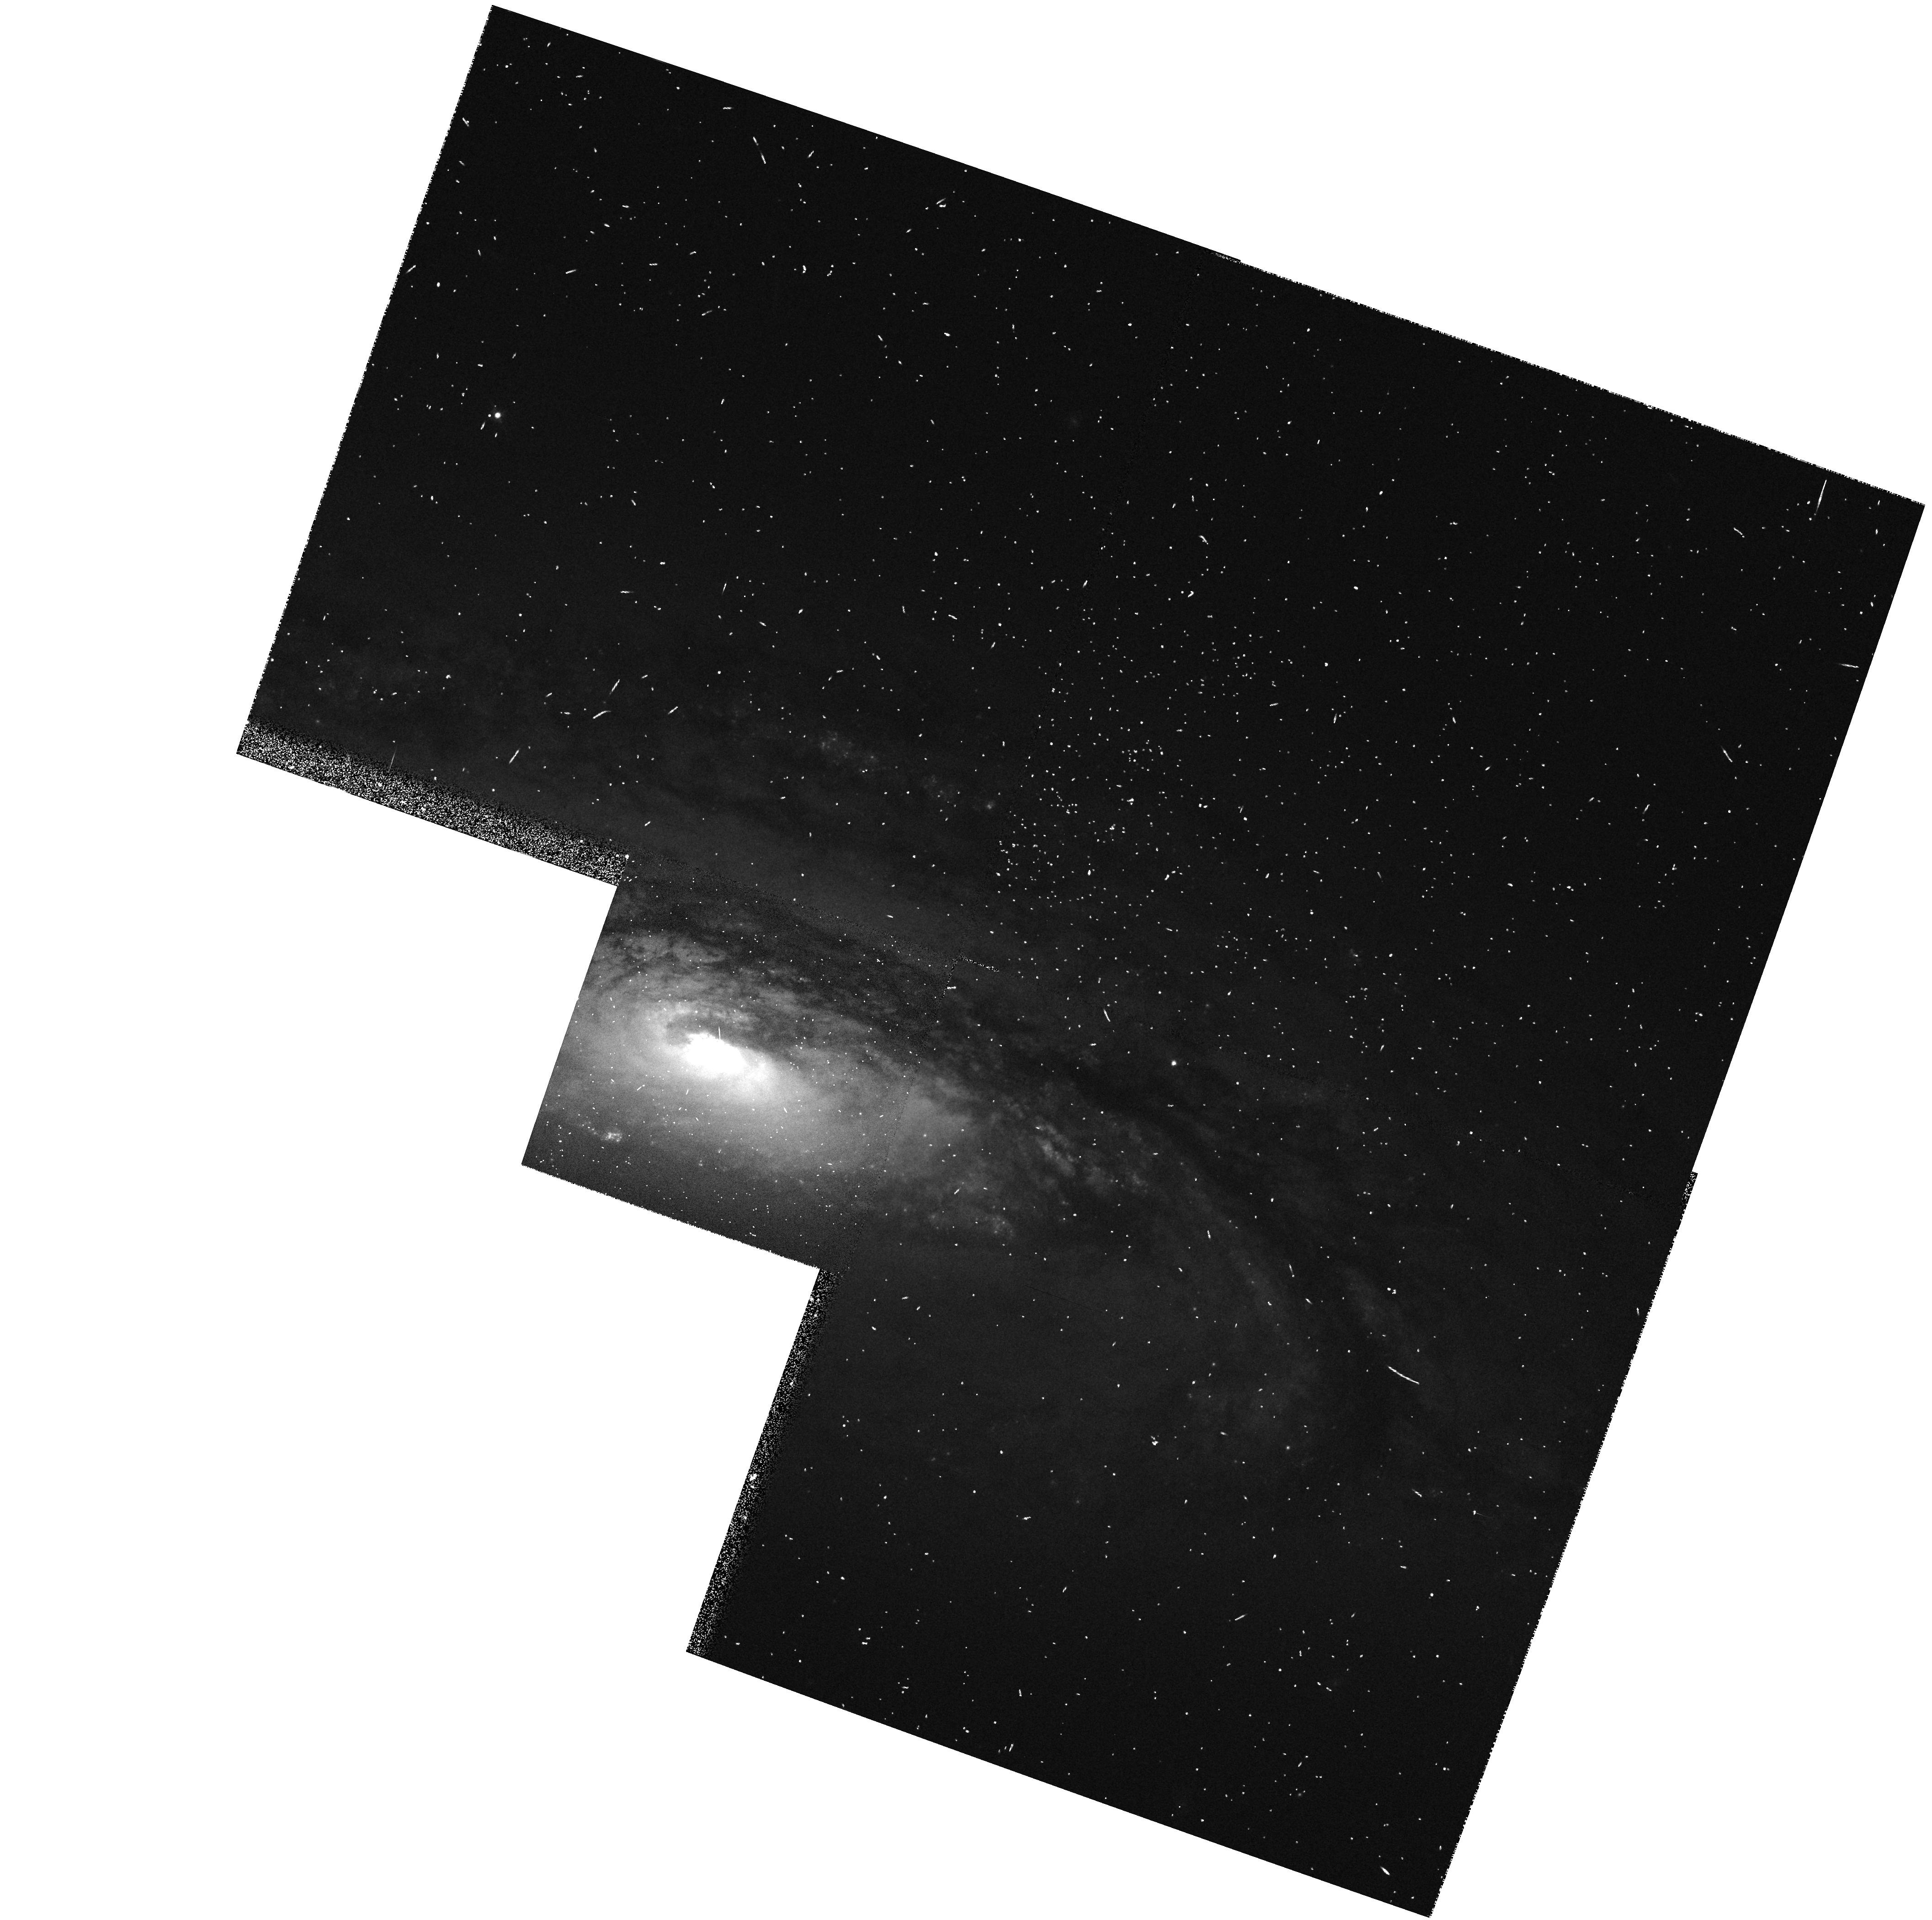
Target: NGC5005
Instrument: WFPC2/PC
Filter: F547M
Exposure: 4 min
Observation ID: hst_5419_0g_wfpc2_pc_f547m_u2ex0g

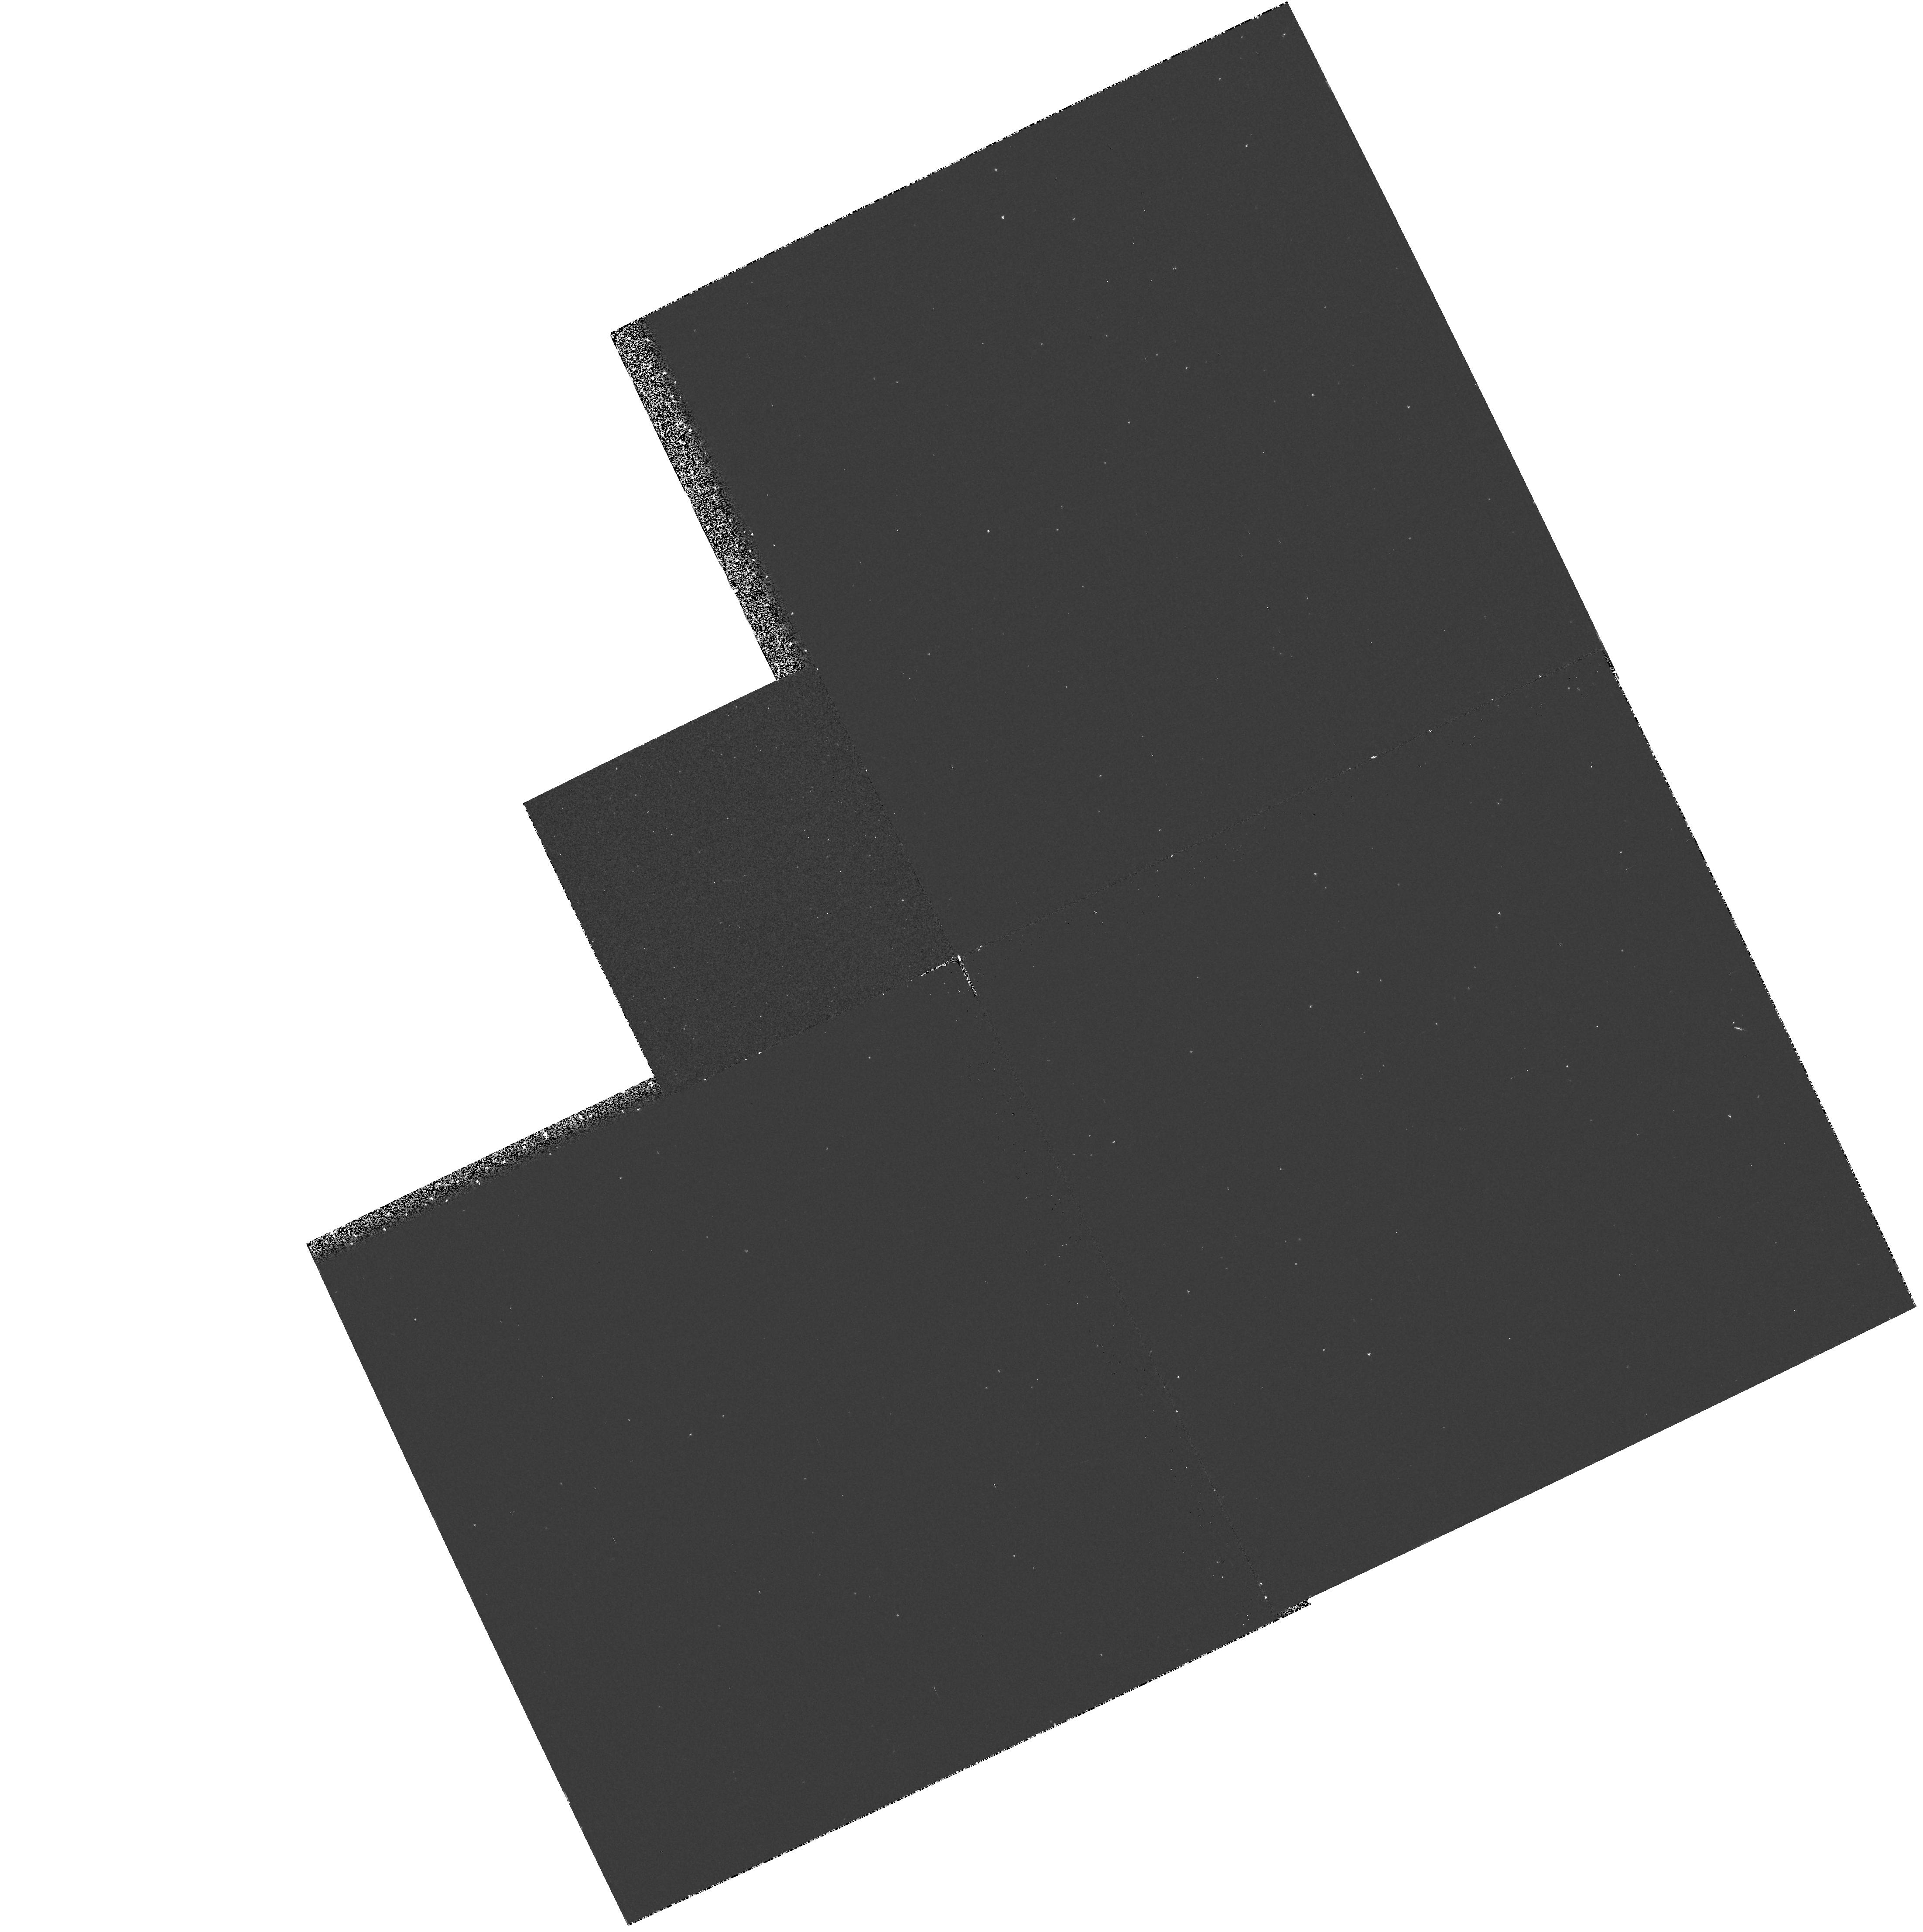
Target: NGC2655
Instrument: WFPC2/PC
Filter: F218W
Exposure: 27 min
Observation ID: hst_5419_02_wfpc2_pc_f218w_u2ex02

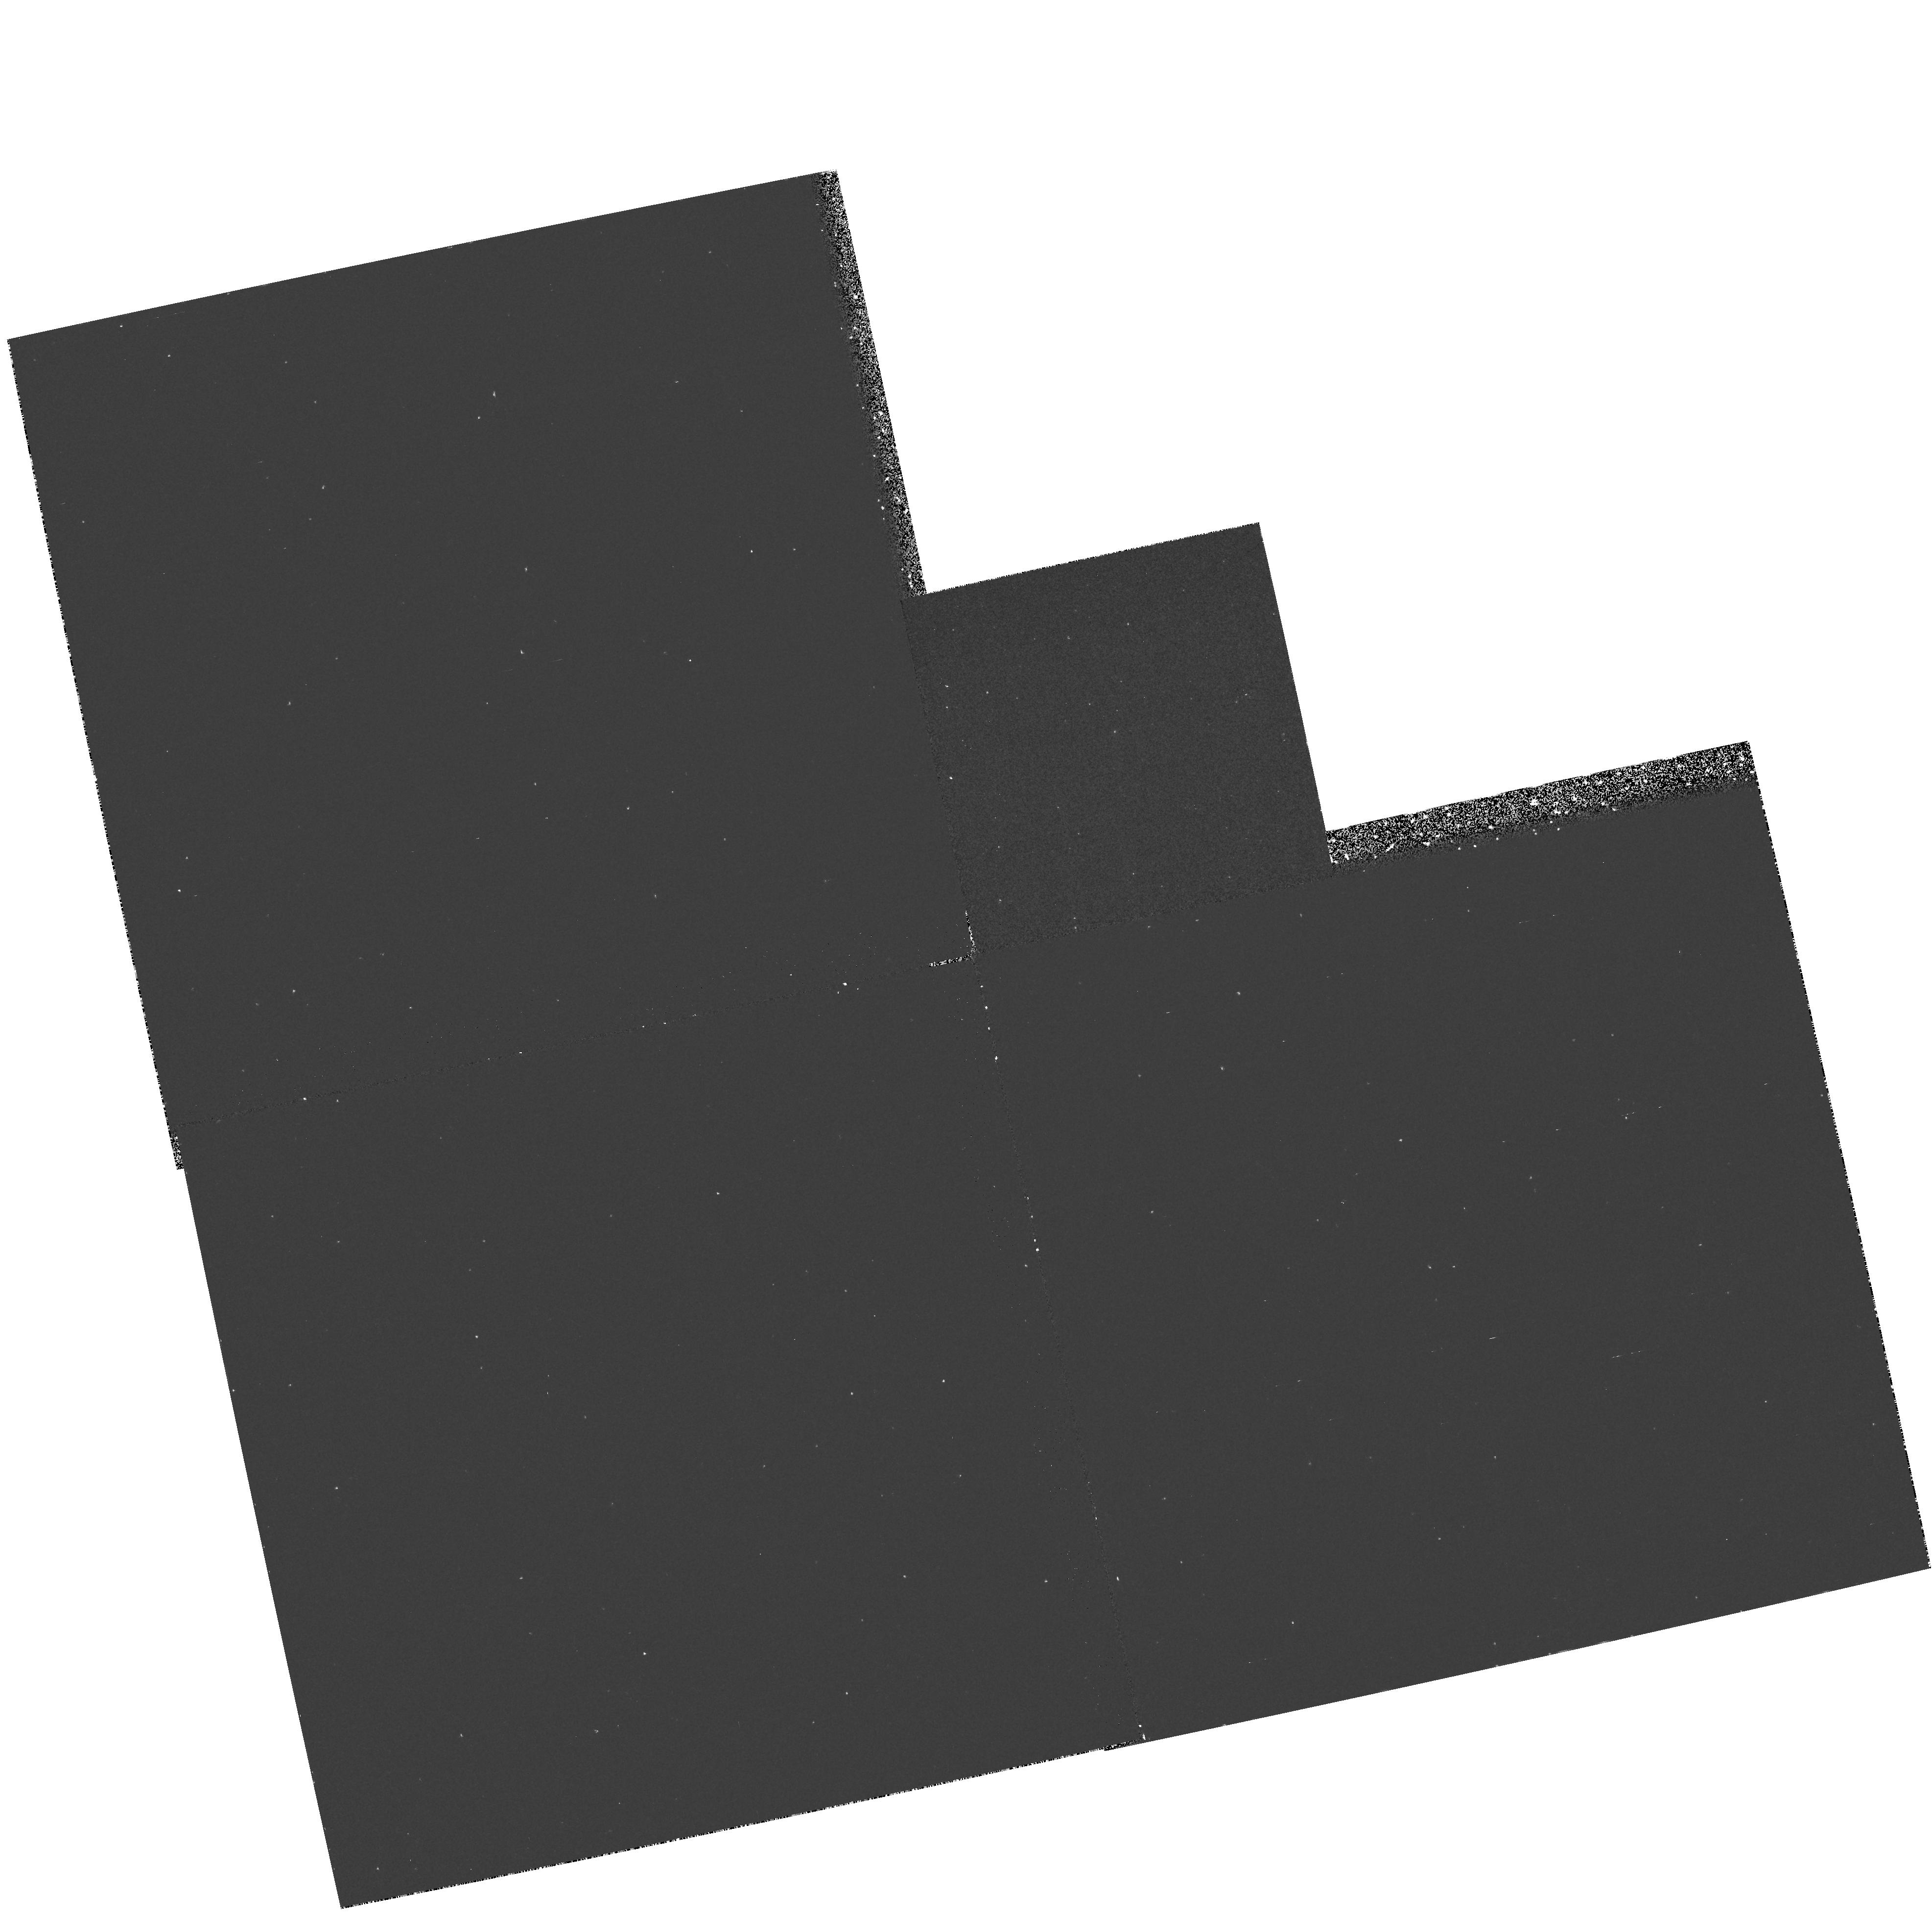
Target: NGC4203
Instrument: WFPC2/PC
Filter: F218W
Exposure: 30 min
Observation ID: hst_5419_0c_wfpc2_pc_f218w_u2ex0c

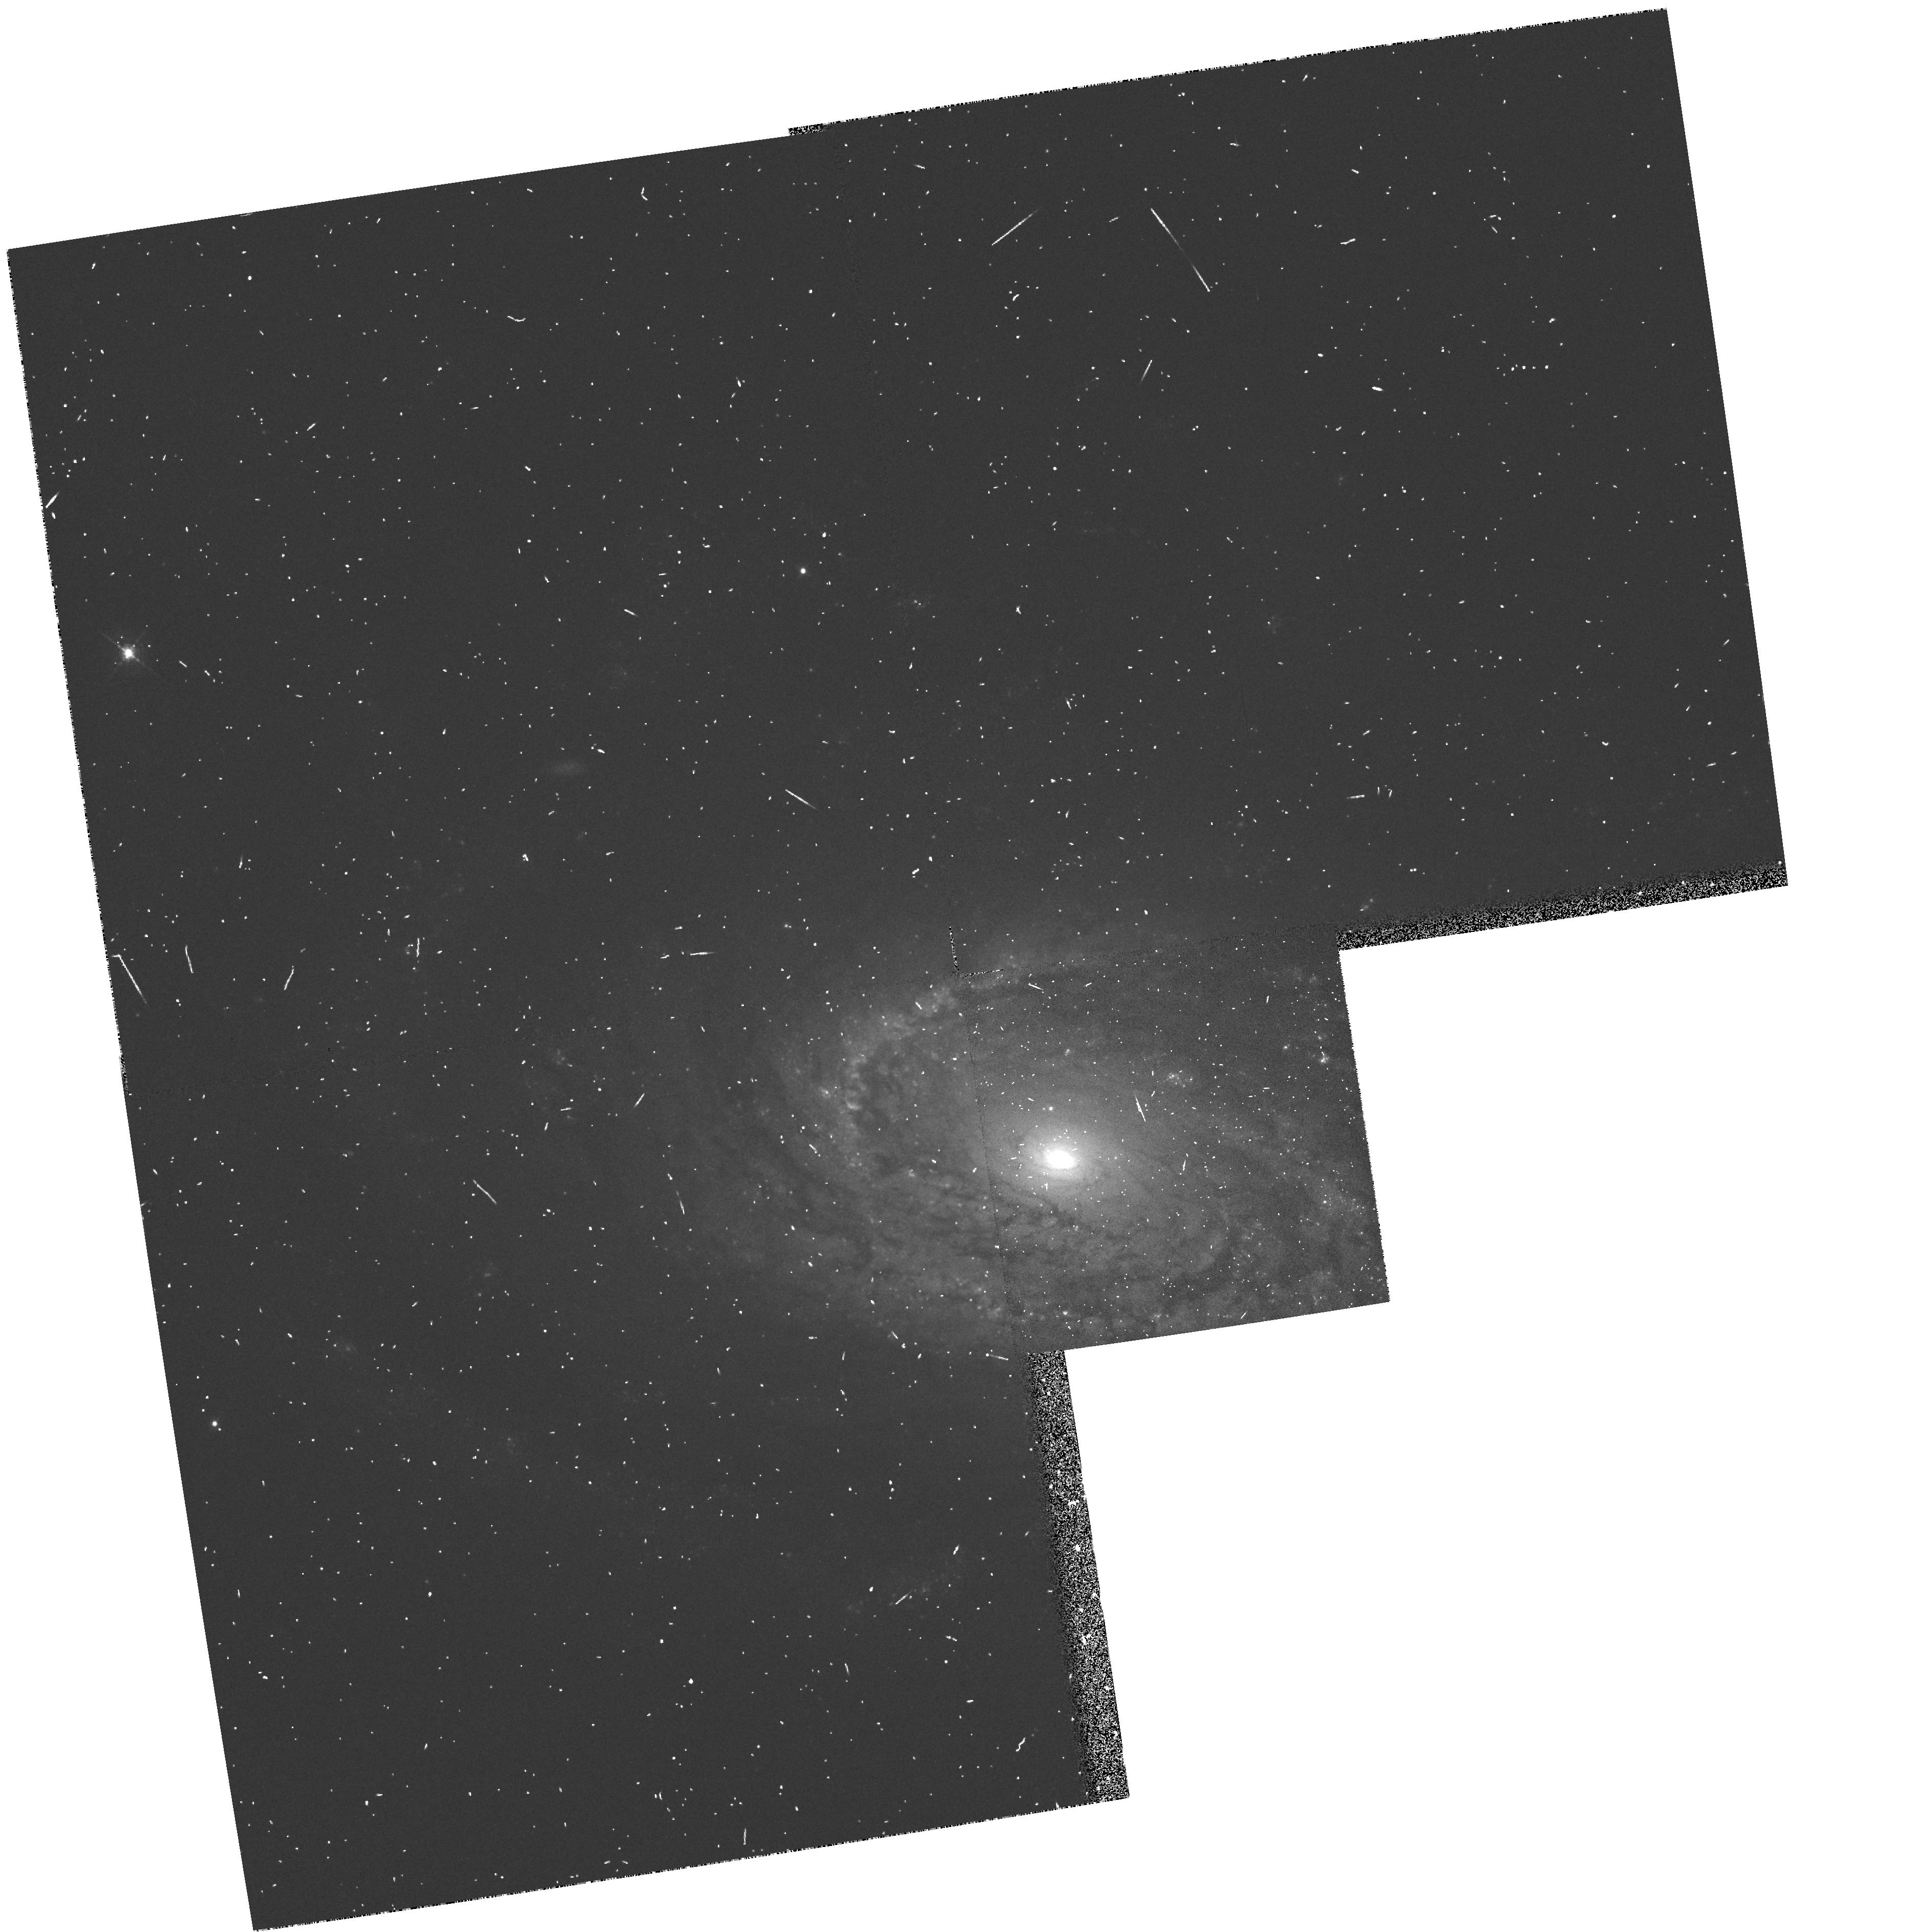
Target: NGC4651
Instrument: WFPC2/PC
Filter: F547M
Exposure: 5 min
Observation ID: hst_5419_0f_wfpc2_pc_f547m_u2ex0f

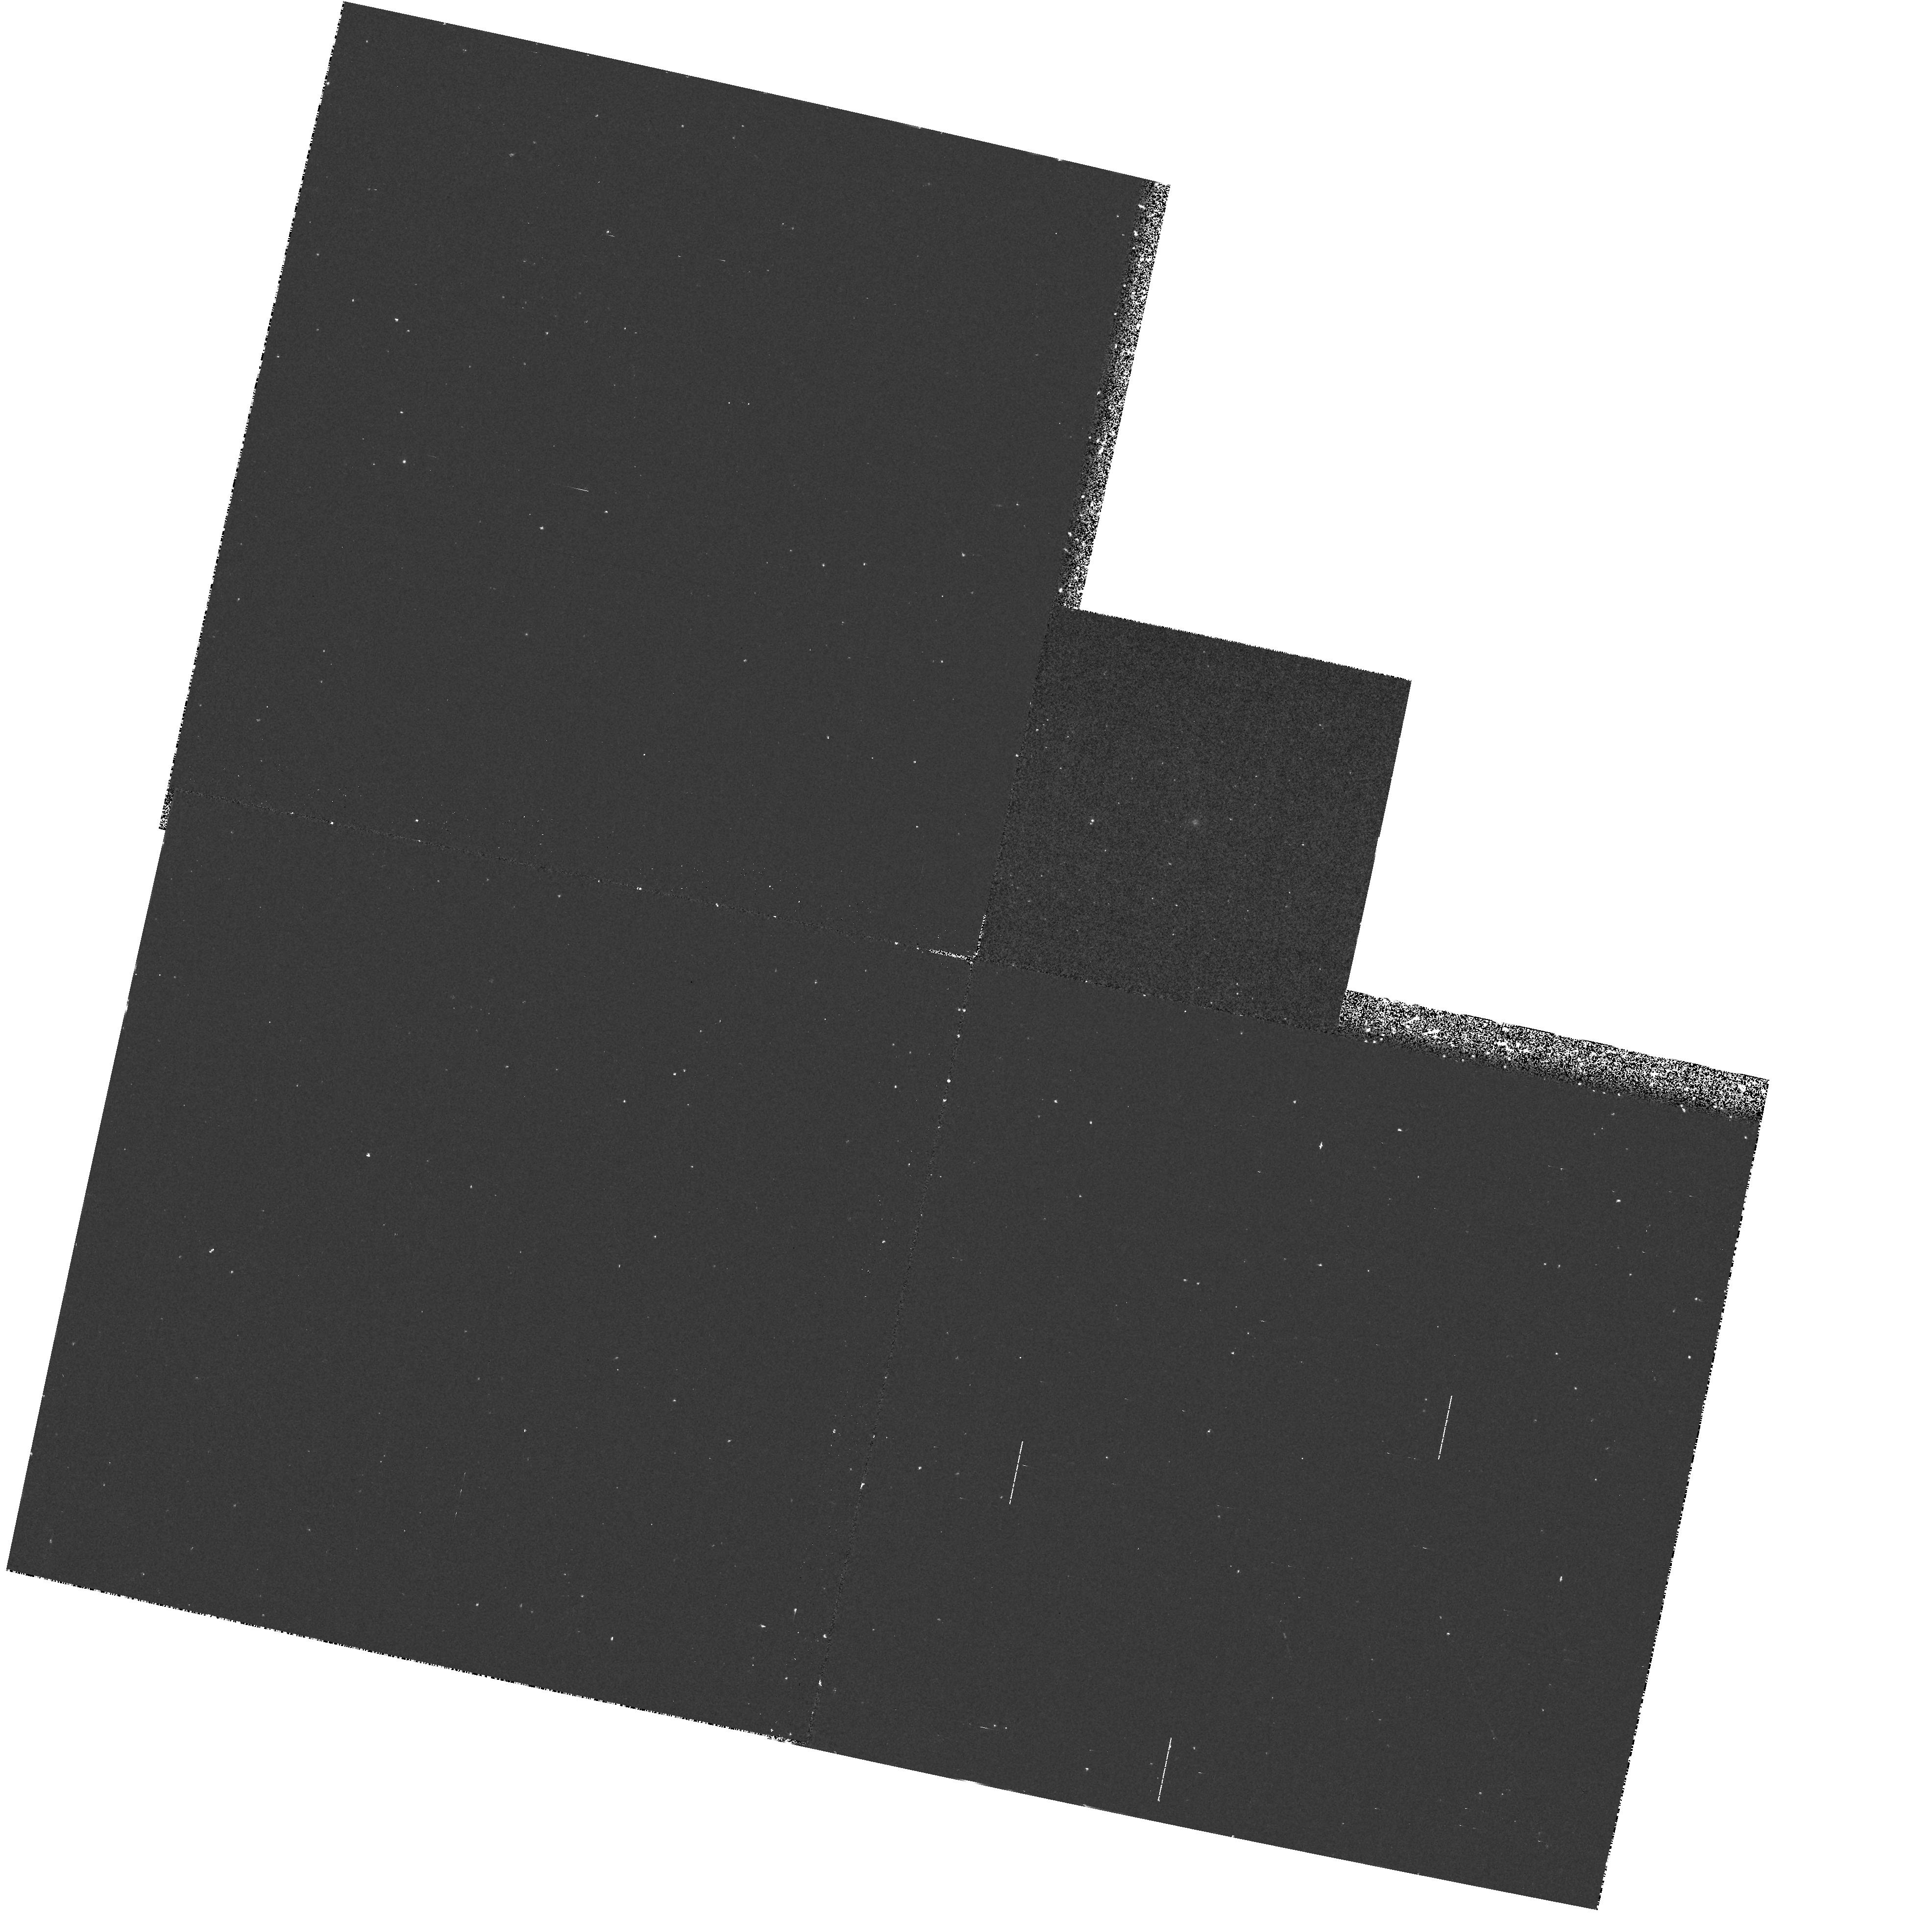
Target: NGC6500
Instrument: WFPC2/PC
Filter: F218W
Exposure: 37 min
Observation ID: hst_5419_0i_wfpc2_pc_f218w_u2ex0i

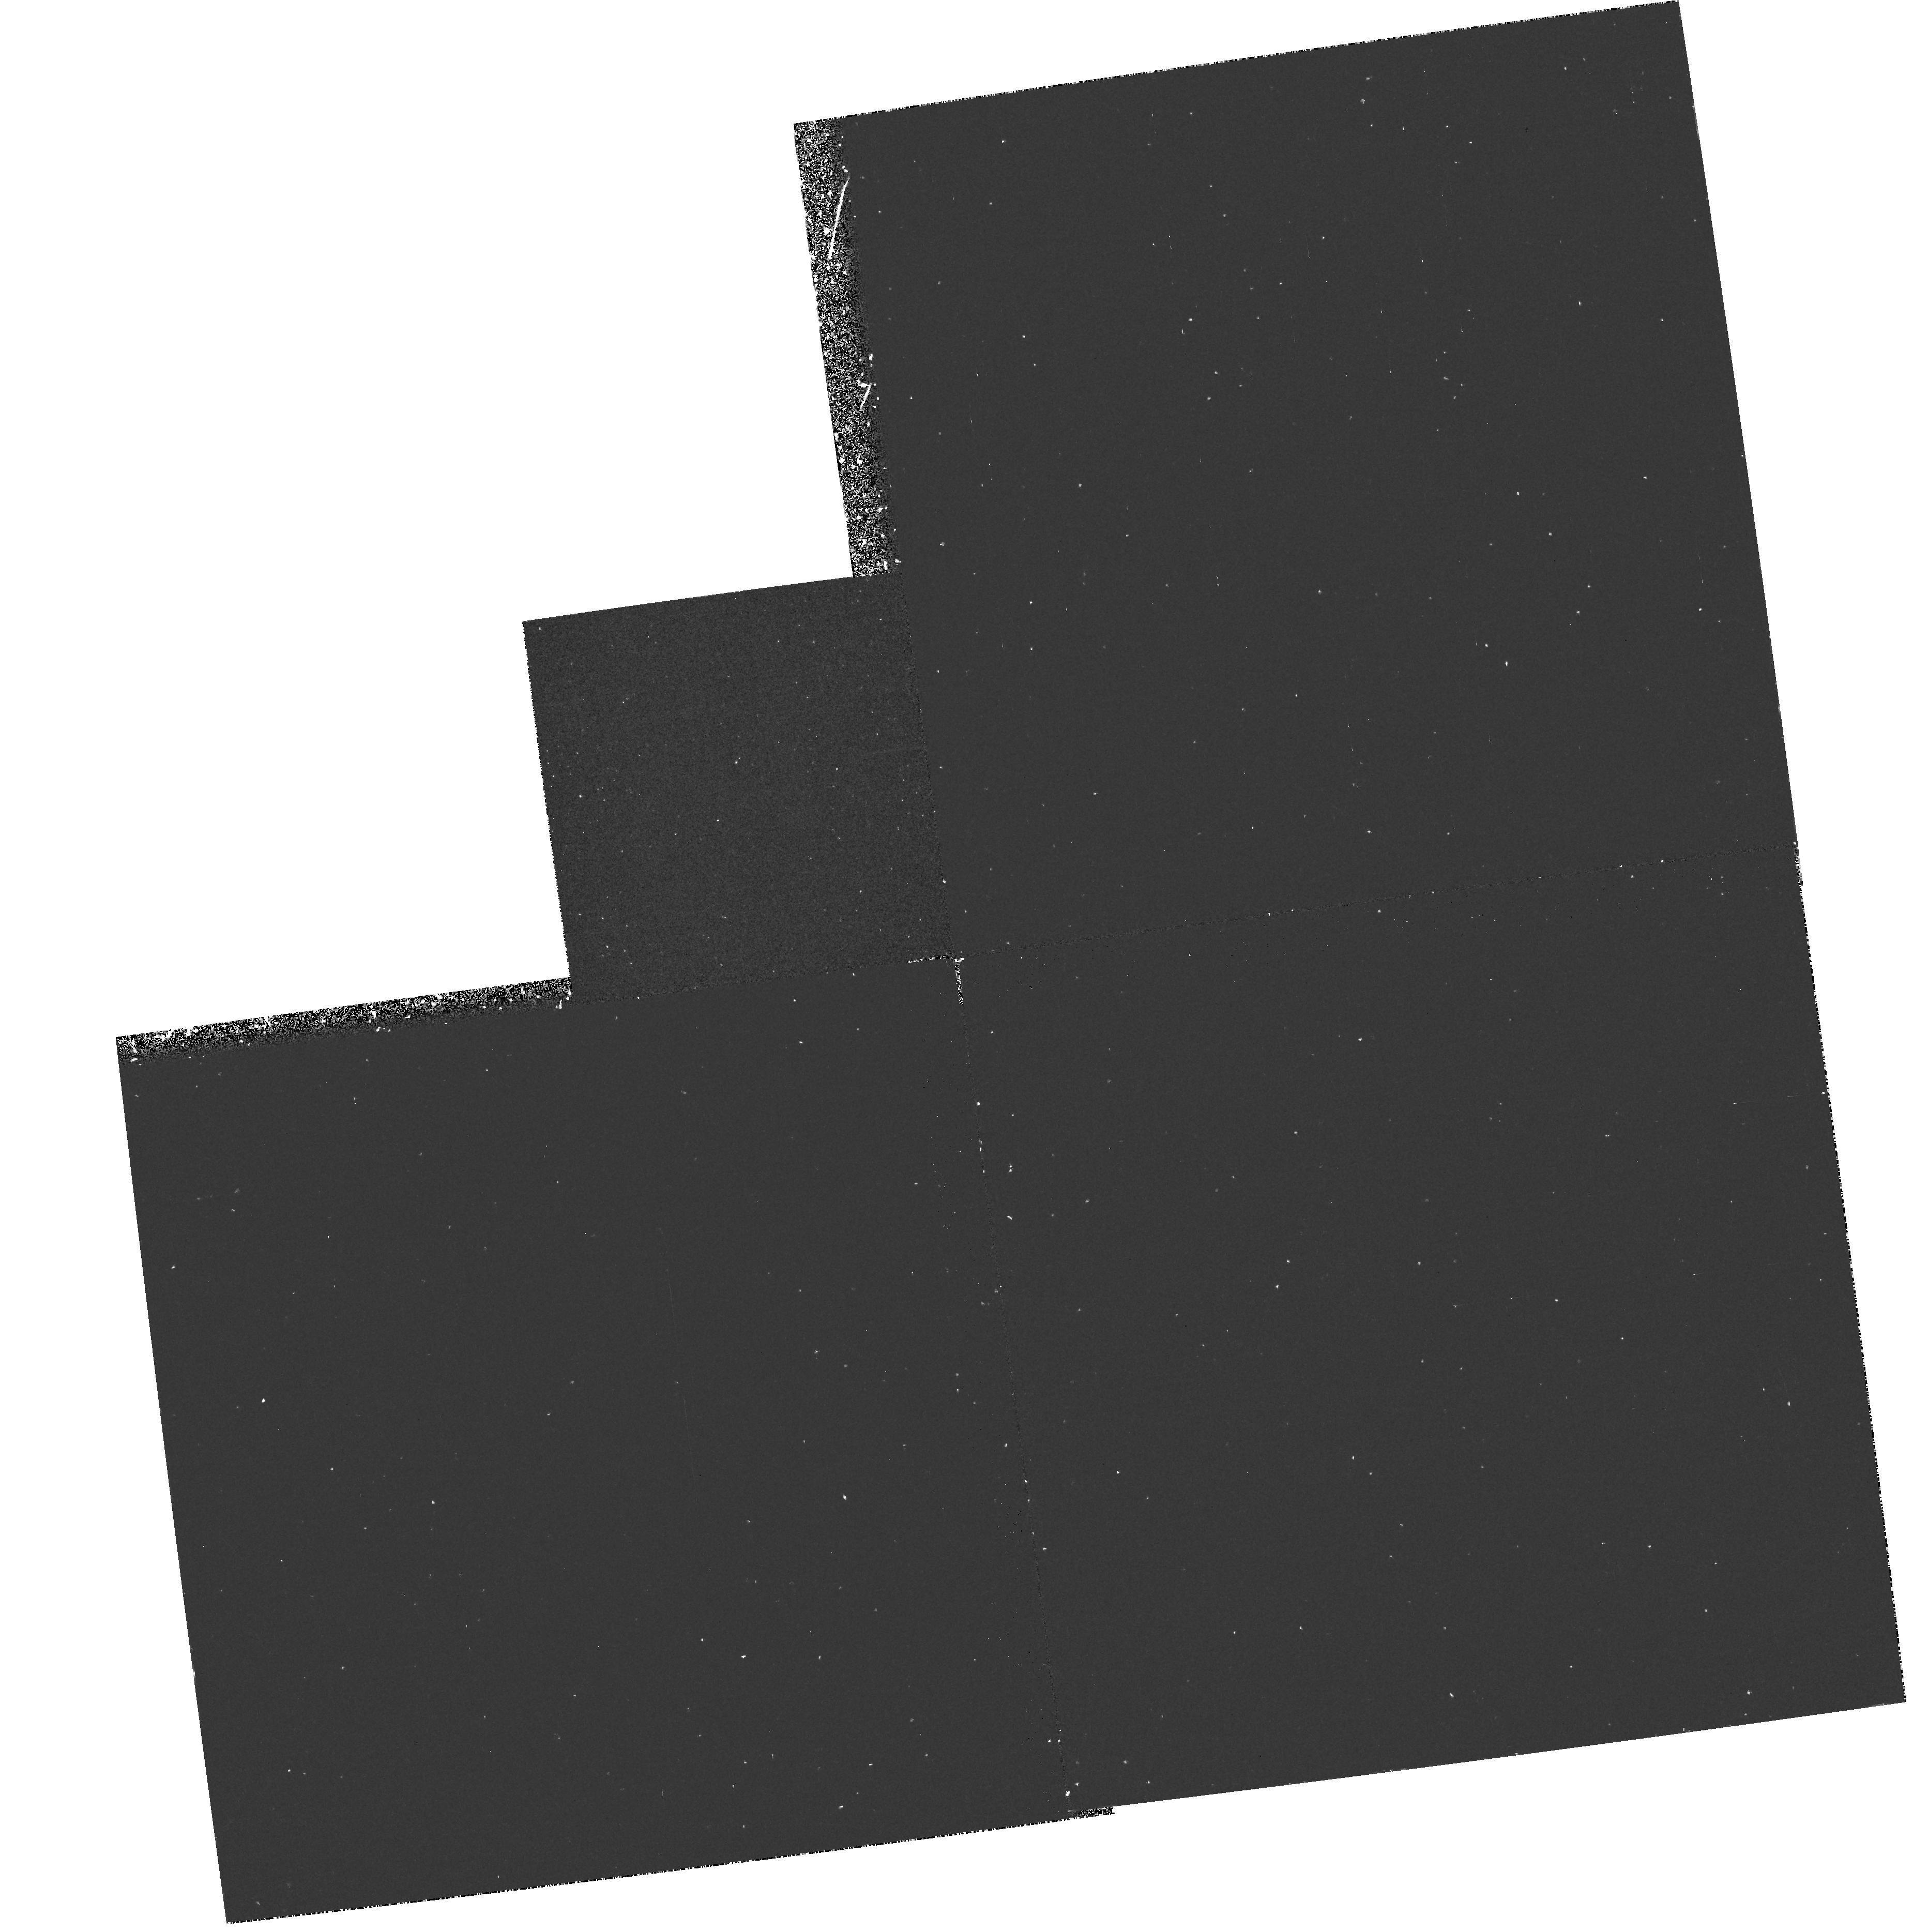
Target: NGC4036
Instrument: WFPC2/PC
Filter: F218W
Exposure: 30 min
Observation ID: hst_5419_09_wfpc2_pc_f218w_u2ex09

A SEARCH FOR VERY LOW-LUMINOSITY ACTIVE GALACTIC NUCLEI IN NEARBY GALAXIES: CYCLE4 MEDIUM (PI: Sargent, Wallace L.W.)

Using UV (F160BW) and visual (F547M) continuum images obtained with WFPC2, we will search for spatially unresolved, UV-bright nuclei in nearby galaxies. The goals are to discover very low-luminosity AGNs, and to see whether there is a lower limit to the activity. This is a natural extension of the large spectroscopic survey we have already conducted at Palomar. Galaxies to be observed are those in which broad H-alpha emission was either NOT detected or possibly detected in our ground-based study, but whose morphology (Hubble type) and narrow emission lines appear similar to those of galaxies in which broad H-alpha WAS detected. Images of 25 nearby galaxies will be obtained during Cycle 4. In future cycles, we will propose spectroscopic observations of the most probable AGNs detected through the imaging study. In most galaxies, low-luminosity active nuclei are very difficult to discern at optical wavelengths due to the dominance of the stellar continuum. At UV wavelengths, on the other hand, contamination from the old stellar population is low, making it possible to detect a nonstellar continuum. As by-products of this study, we will publish high-resolution UV and visual surface photometry of the observed galaxies, and we will identify interesting morphological features (e.g., dust lanes, blue stars, HII regions). Moreover, we will be able to recognize compact cores that may be produced by massive central black holes.